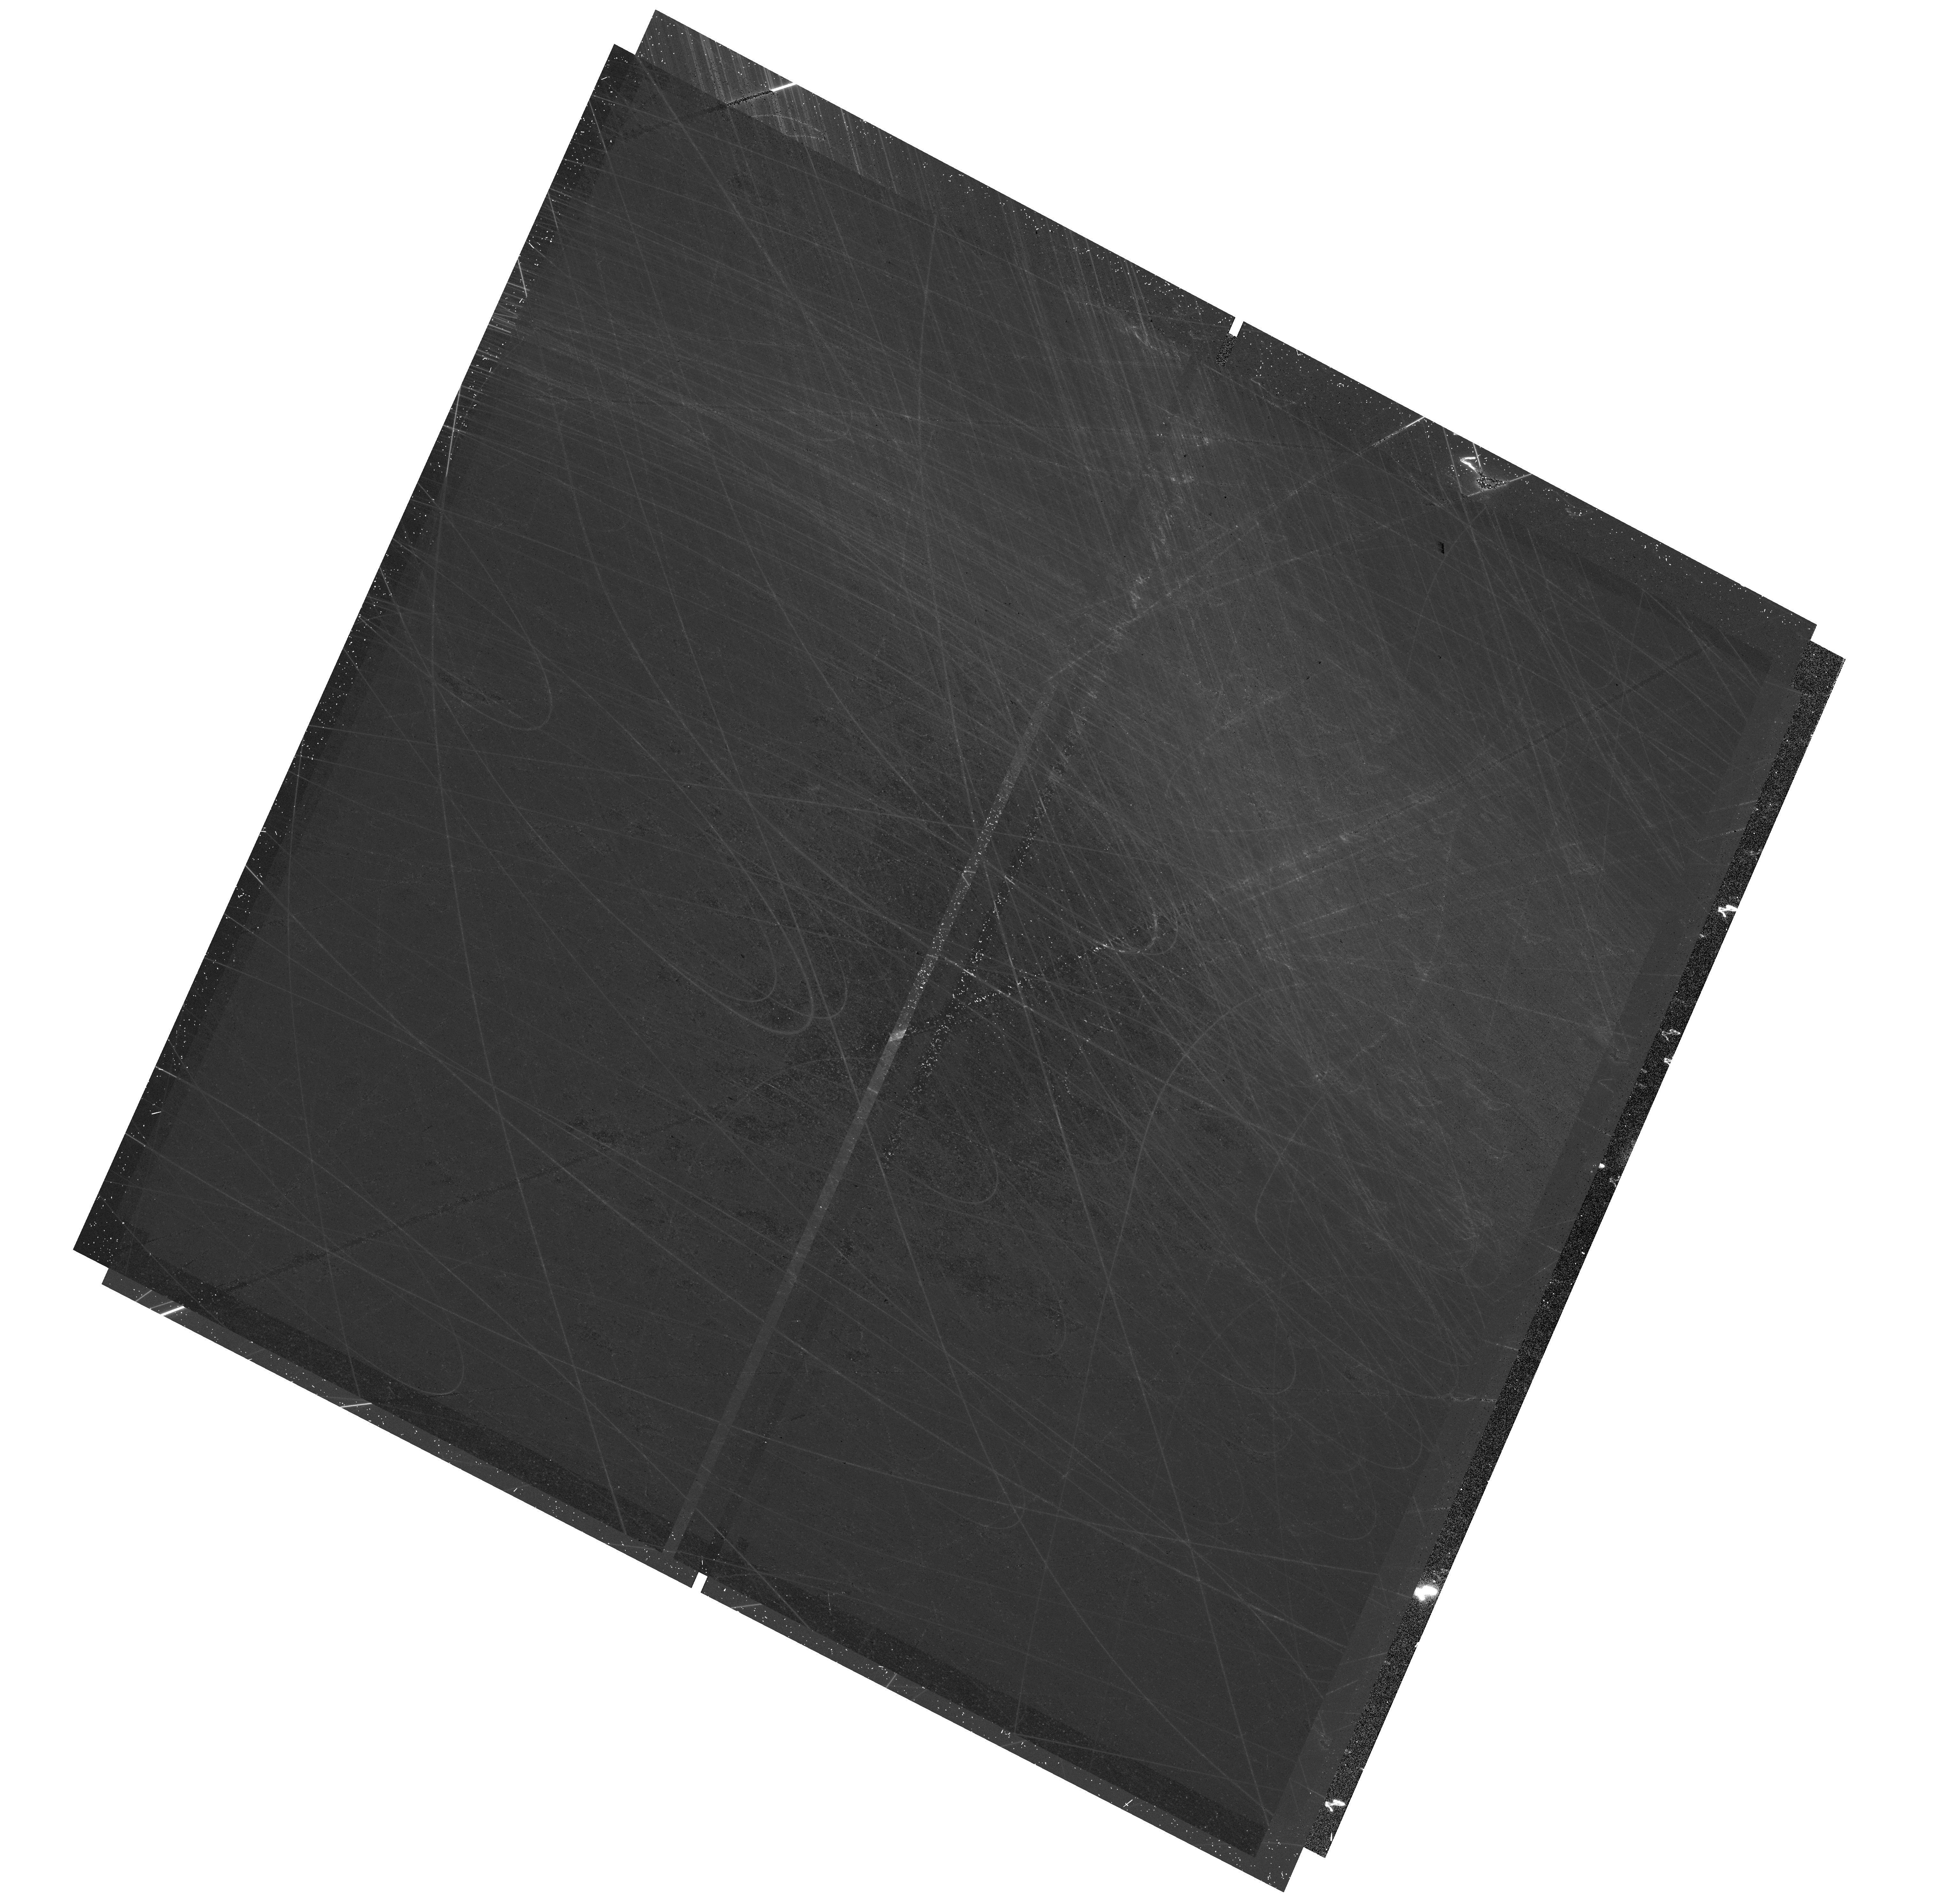
Target: NGC-6229
Instrument: WFC3/UVIS
Filter: F814W
Exposure: 37 min
Observation ID: hst_18025_16_wfc3_uvis_f814w_iflb16

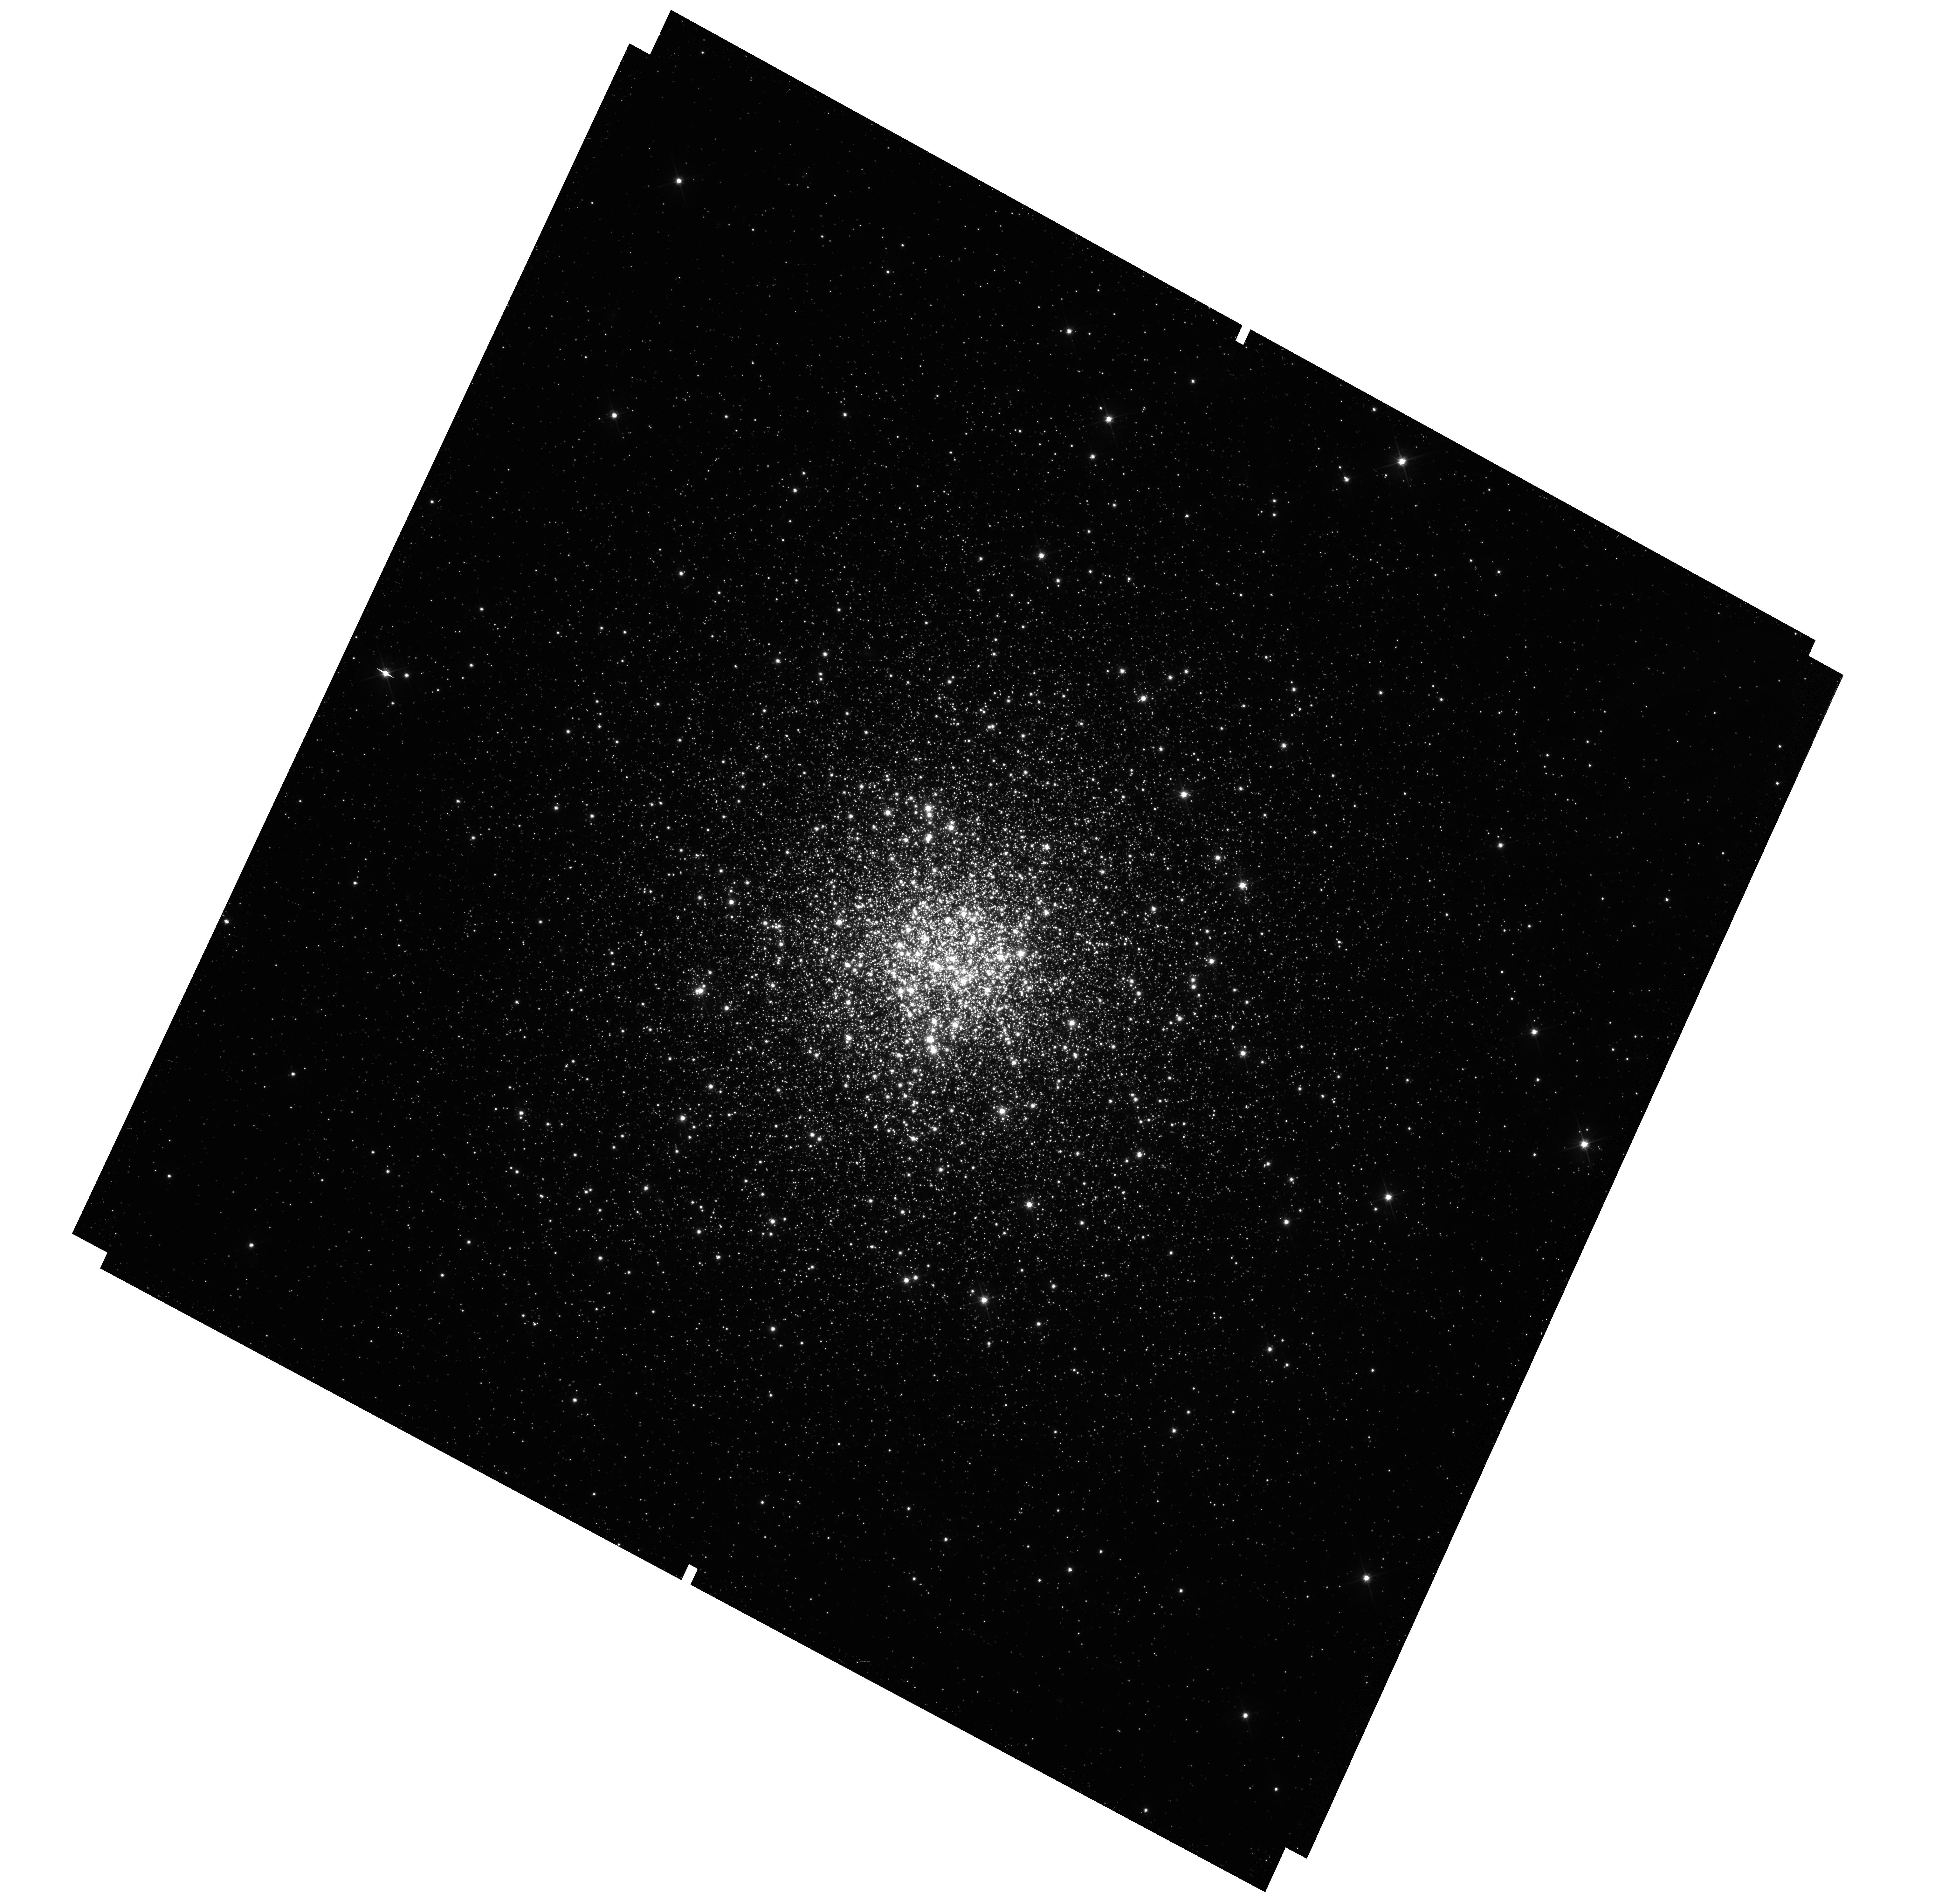
Target: NGC-6229
Instrument: WFC3/UVIS
Filter: F606W
Exposure: 37 min
Observation ID: hst_18025_15_wfc3_uvis_f606w_iflb15

Last but not least: 13 globular clusters to complete the HST legacy (PI: Massari, Davide)

We propose to target 13 unexplored Galactic globular clusters (GCs) with HST WFC3/UVIS. These systems are the only ones out of the 156 Milky Way GCs observable in optical bands that still lack observations to build a deep colour-magnitude diagram in the F606W and F814W bands. They have only been imaged at high-resolution in two bands by Gaia or HST with the Wide-Field Planetary Camera 2 (WFPC2), whose resolution and depth can barely reach the main-sequence turn-off. This hampers their investigation on a plethora of science cases, and leaves them out of the HST monumental legacy on globular clusters. Our proposed observations will fill this gap, thus completing the sample of known Milky Way GCs imaged by HST down to low-mass stars in the HST F606W and F814W filters, and providing the last brushstroke to complete one of HST masterpieces. In fact, having the entire system of Galactic GCs observed i) in the same stable photometric system, ii) from the red giant branch to the faint main sequence, and iii) over wide field-of-views (covering several half-light radii) enables the full investigation of two fundamental science cases. These are: 1) reconstructing the timeline of the MW assembly history by means of the GC age-metallicity relation (the target GCs are likely accreted by still unknown mergers hidden in th distant Halo); 2) testing the universality of the GCs stellar mass function. This is one of the last chances we have to achieve these paramount goals.